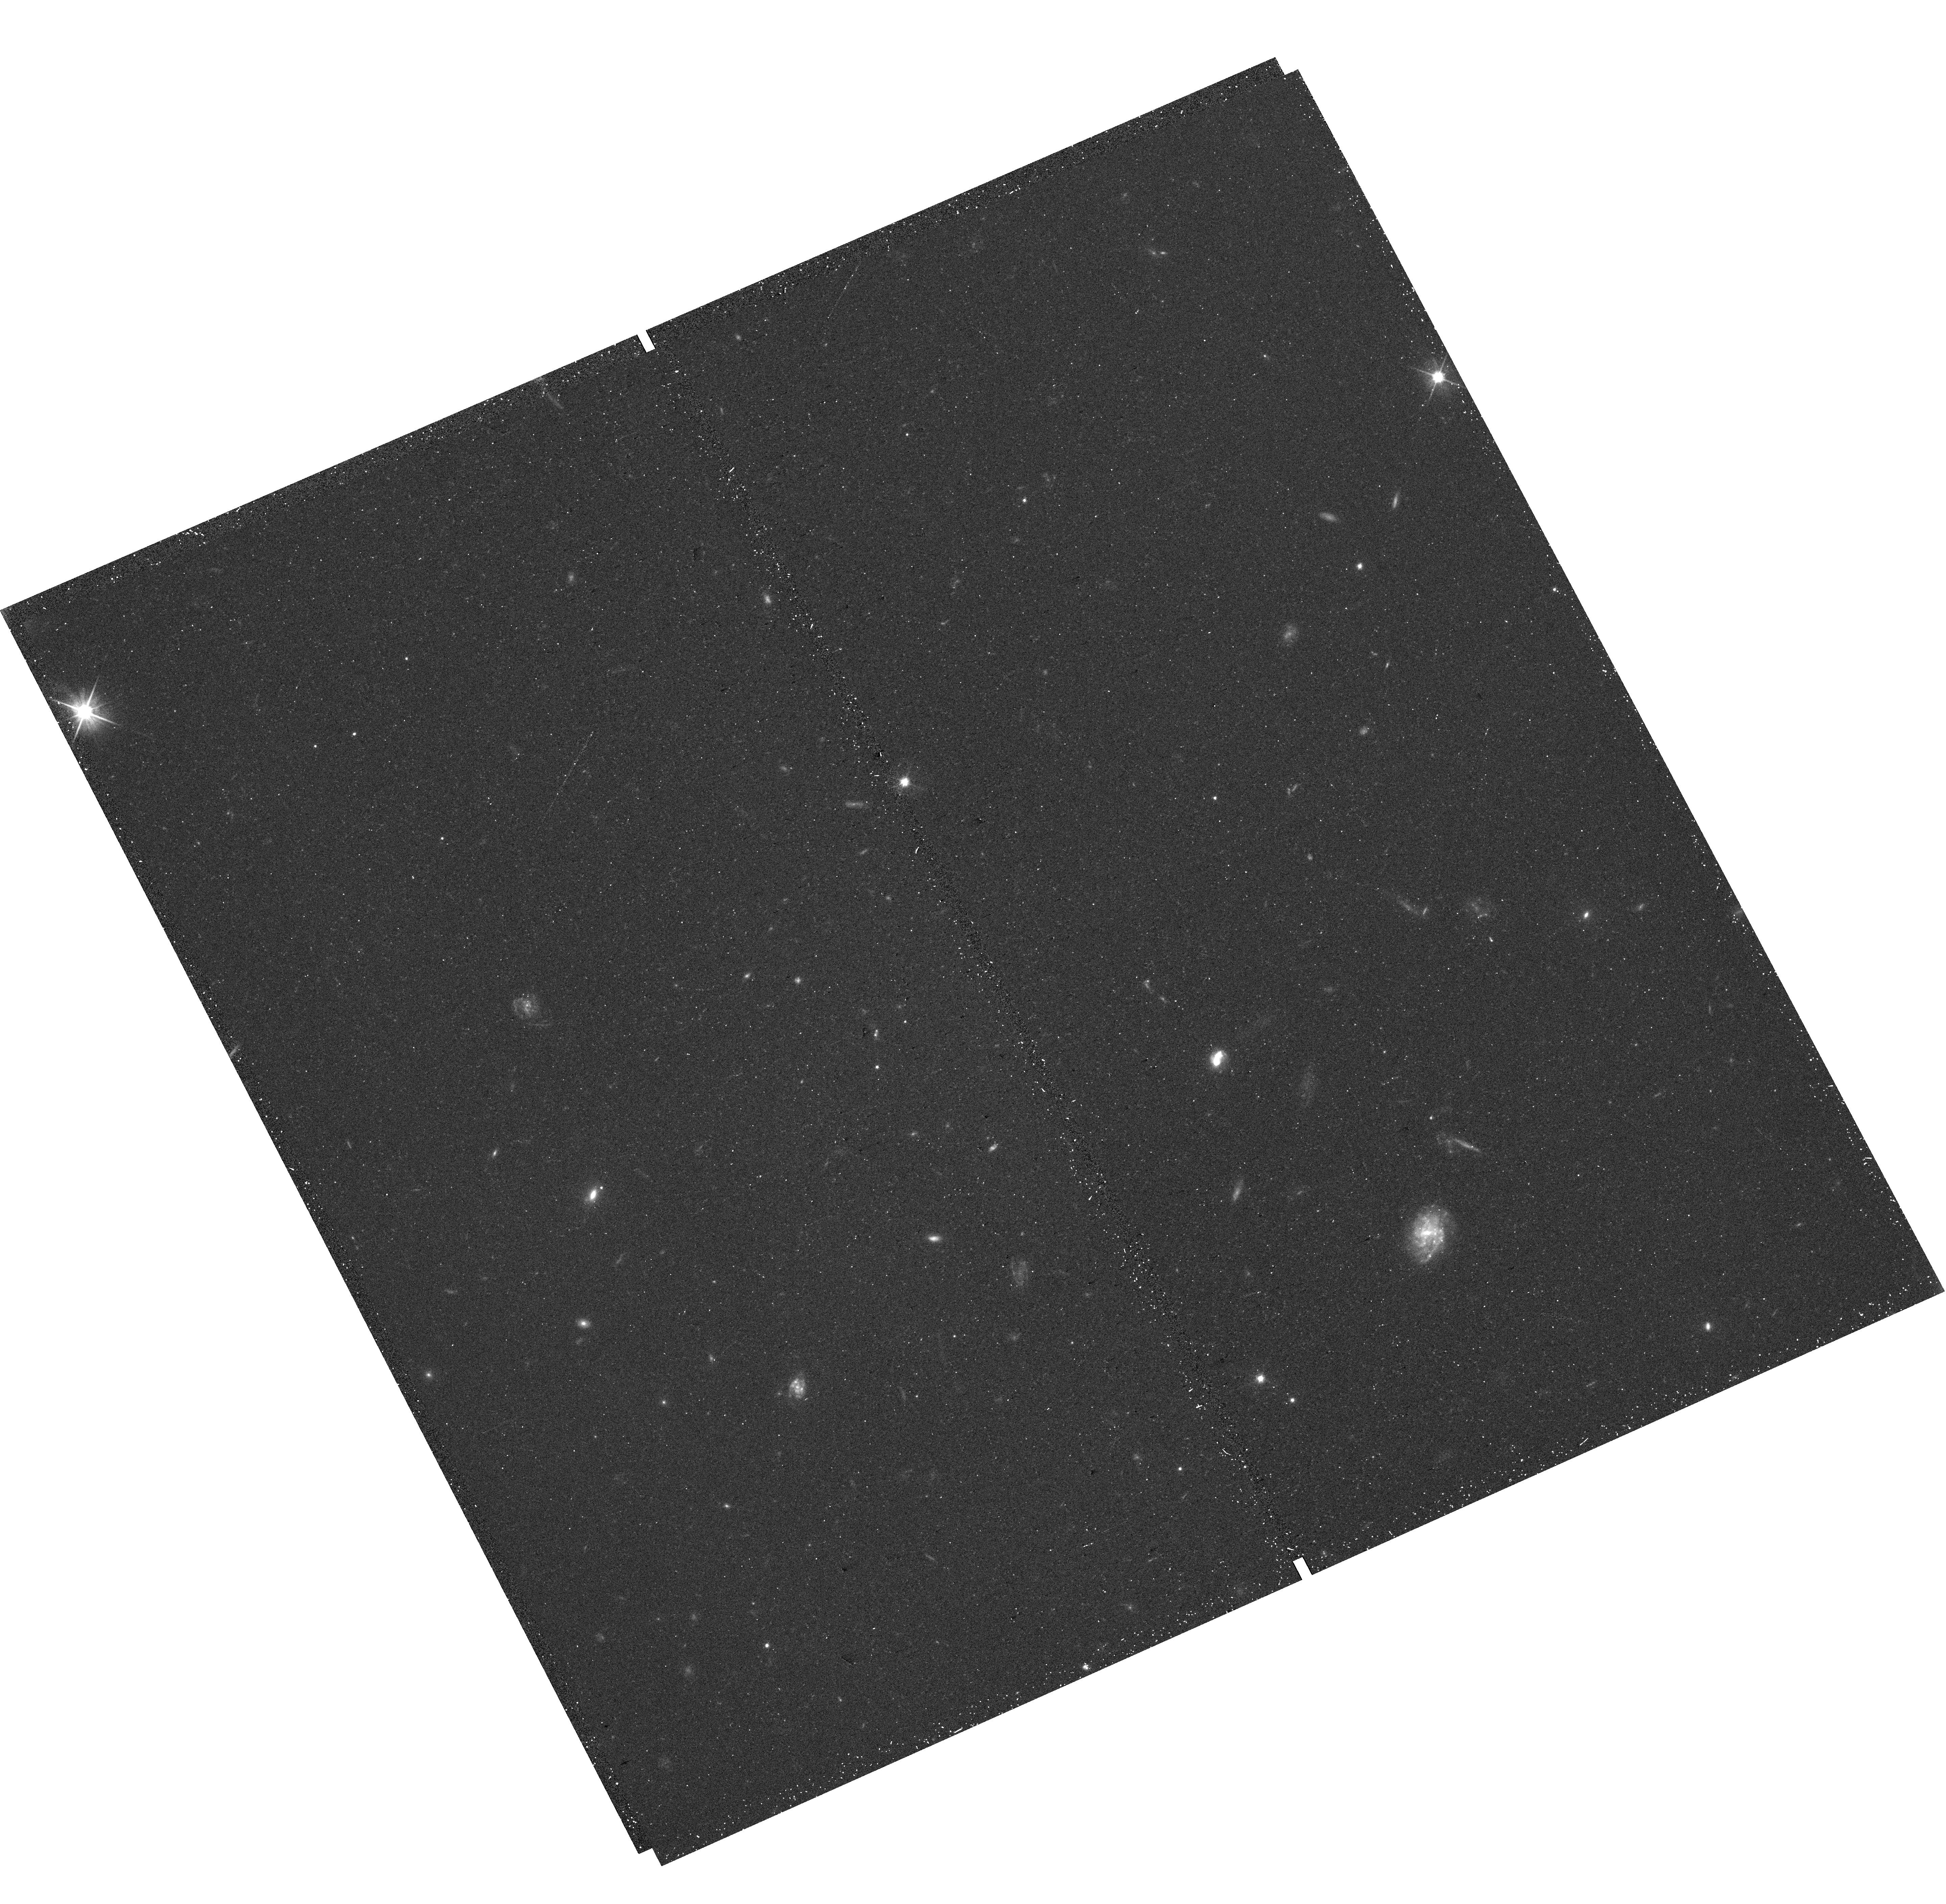
Target: field at RA 20.506°, Dec 26.344°
Instrument: WFC3/UVIS
Filter: F606W
Exposure: 18 min
Observation ID: hst_17316_02_wfc3_uvis_f606w_if4602

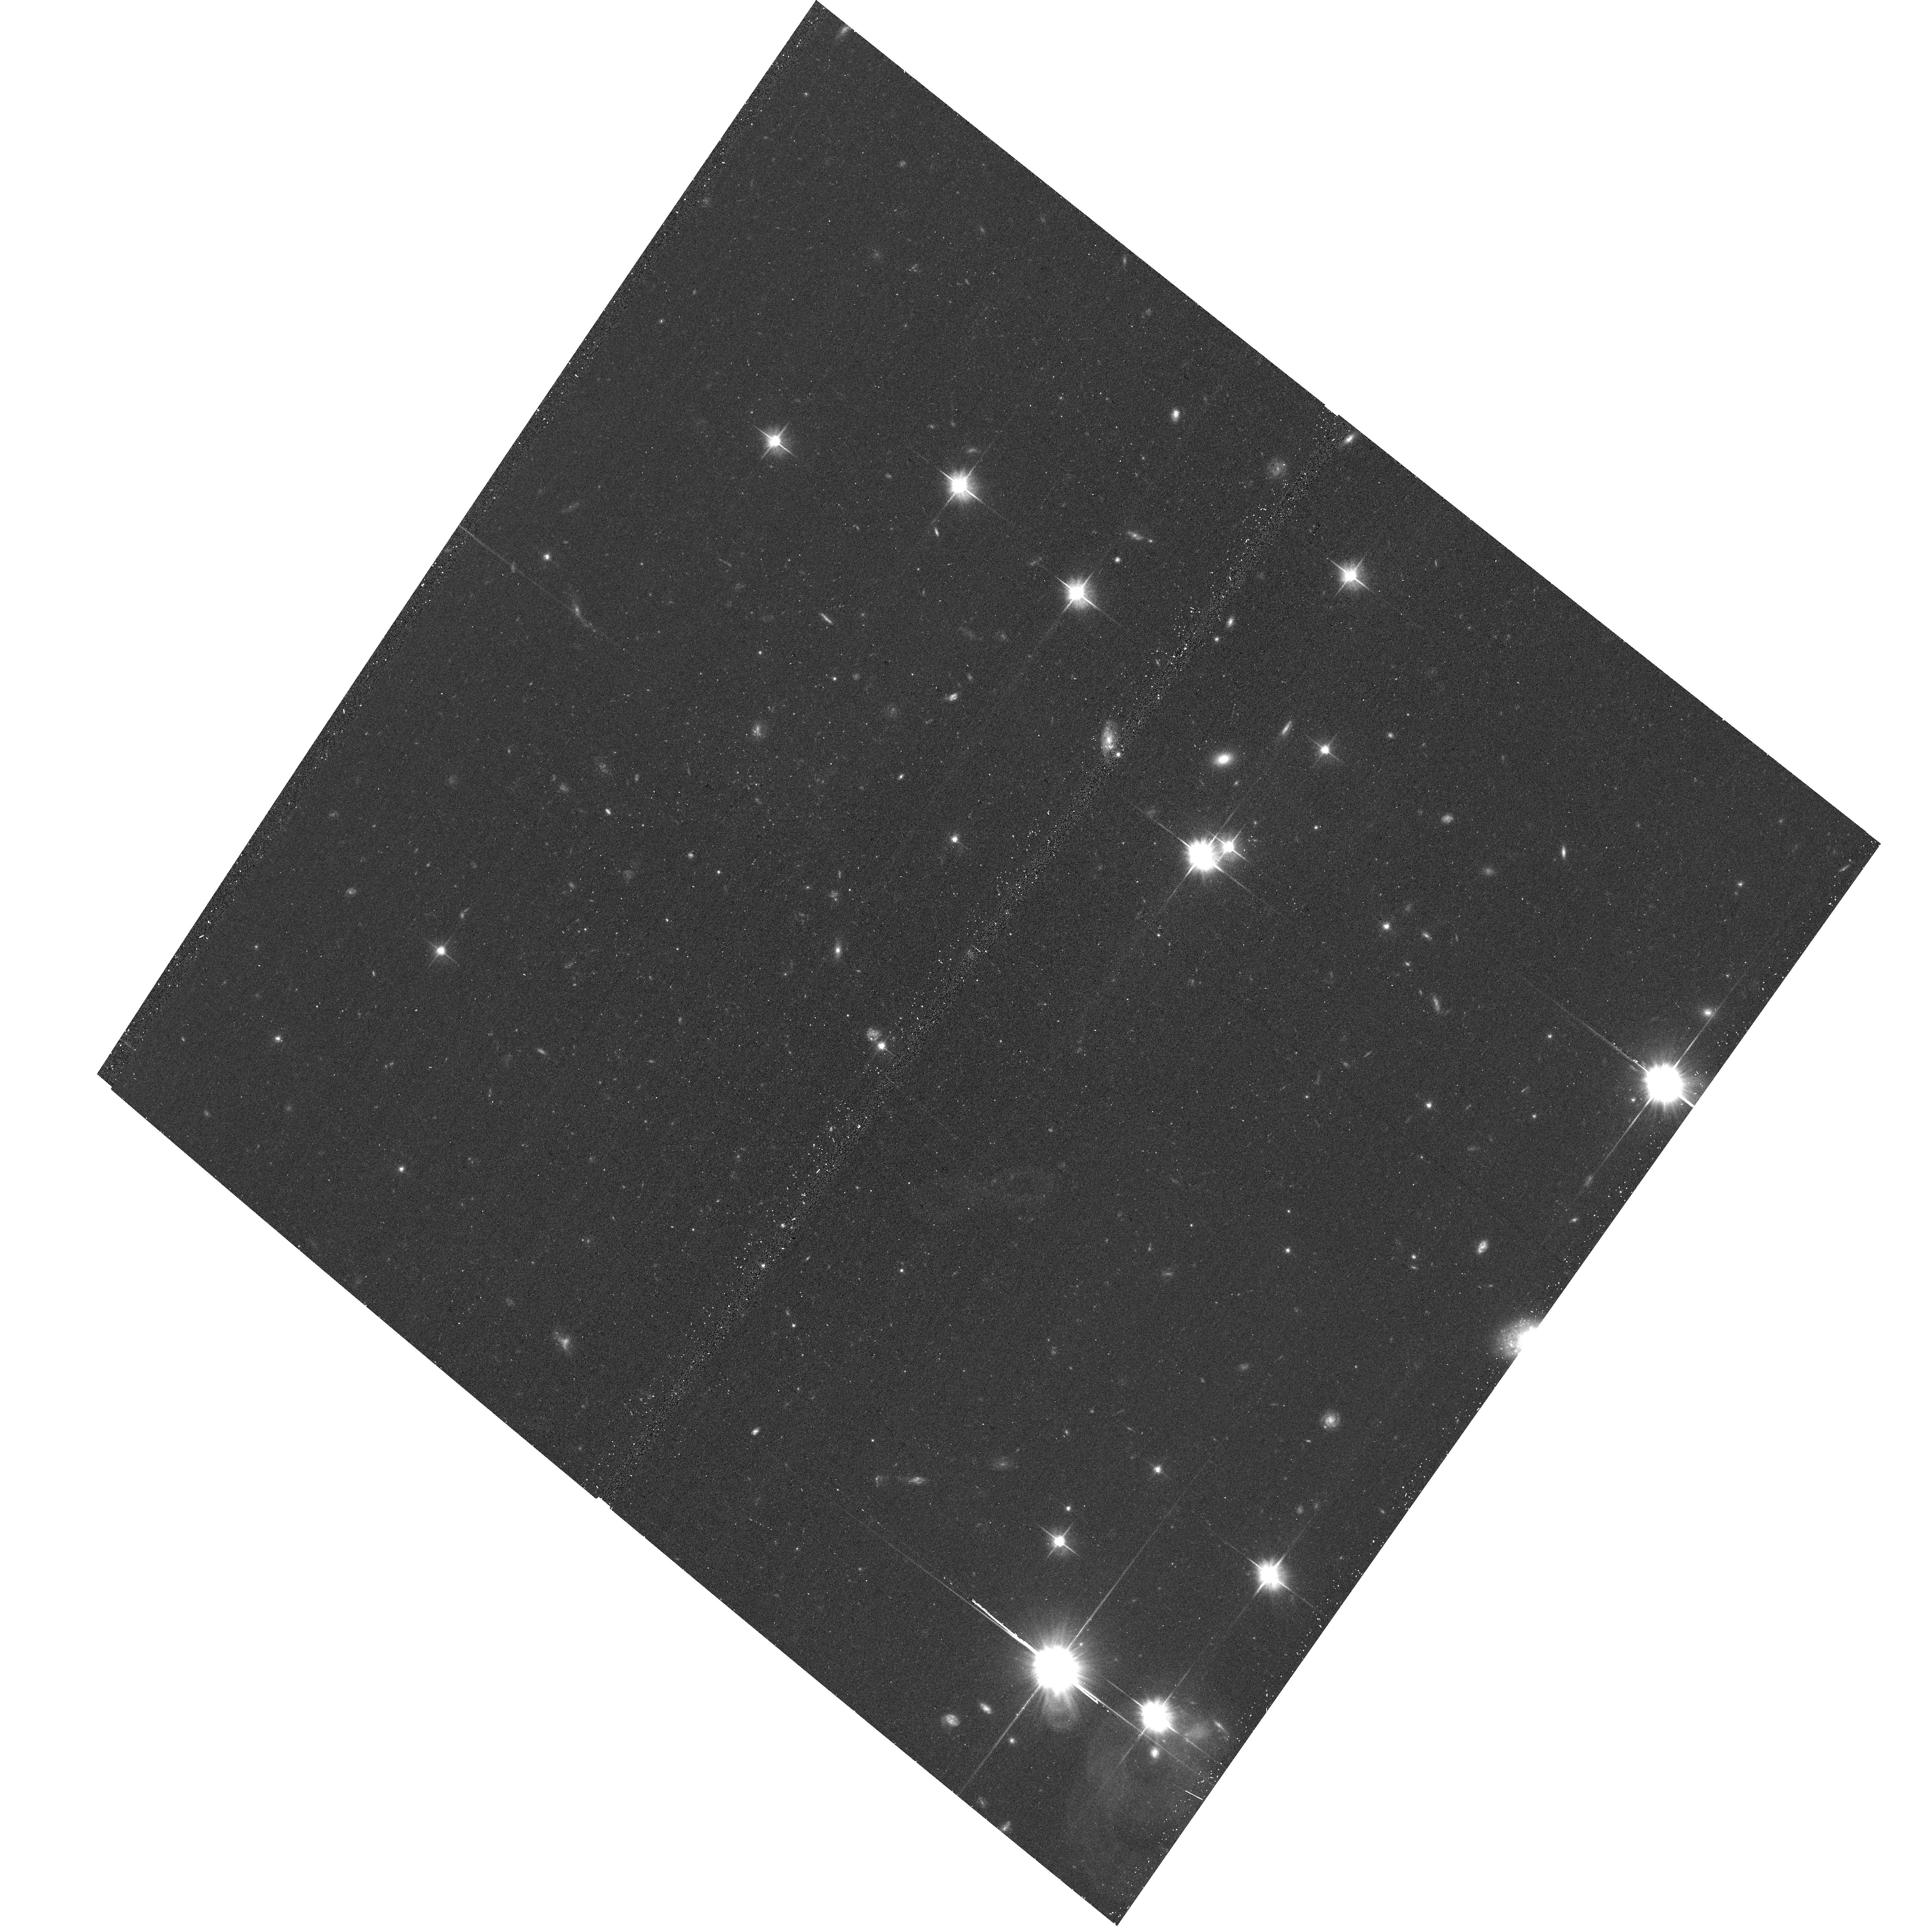
Target: PEGASUS-V
Instrument: ACS/WFC
Filter: F606W
Exposure: 16 min
Observation ID: hst_17316_01_acs_wfc_f606w_jf4601

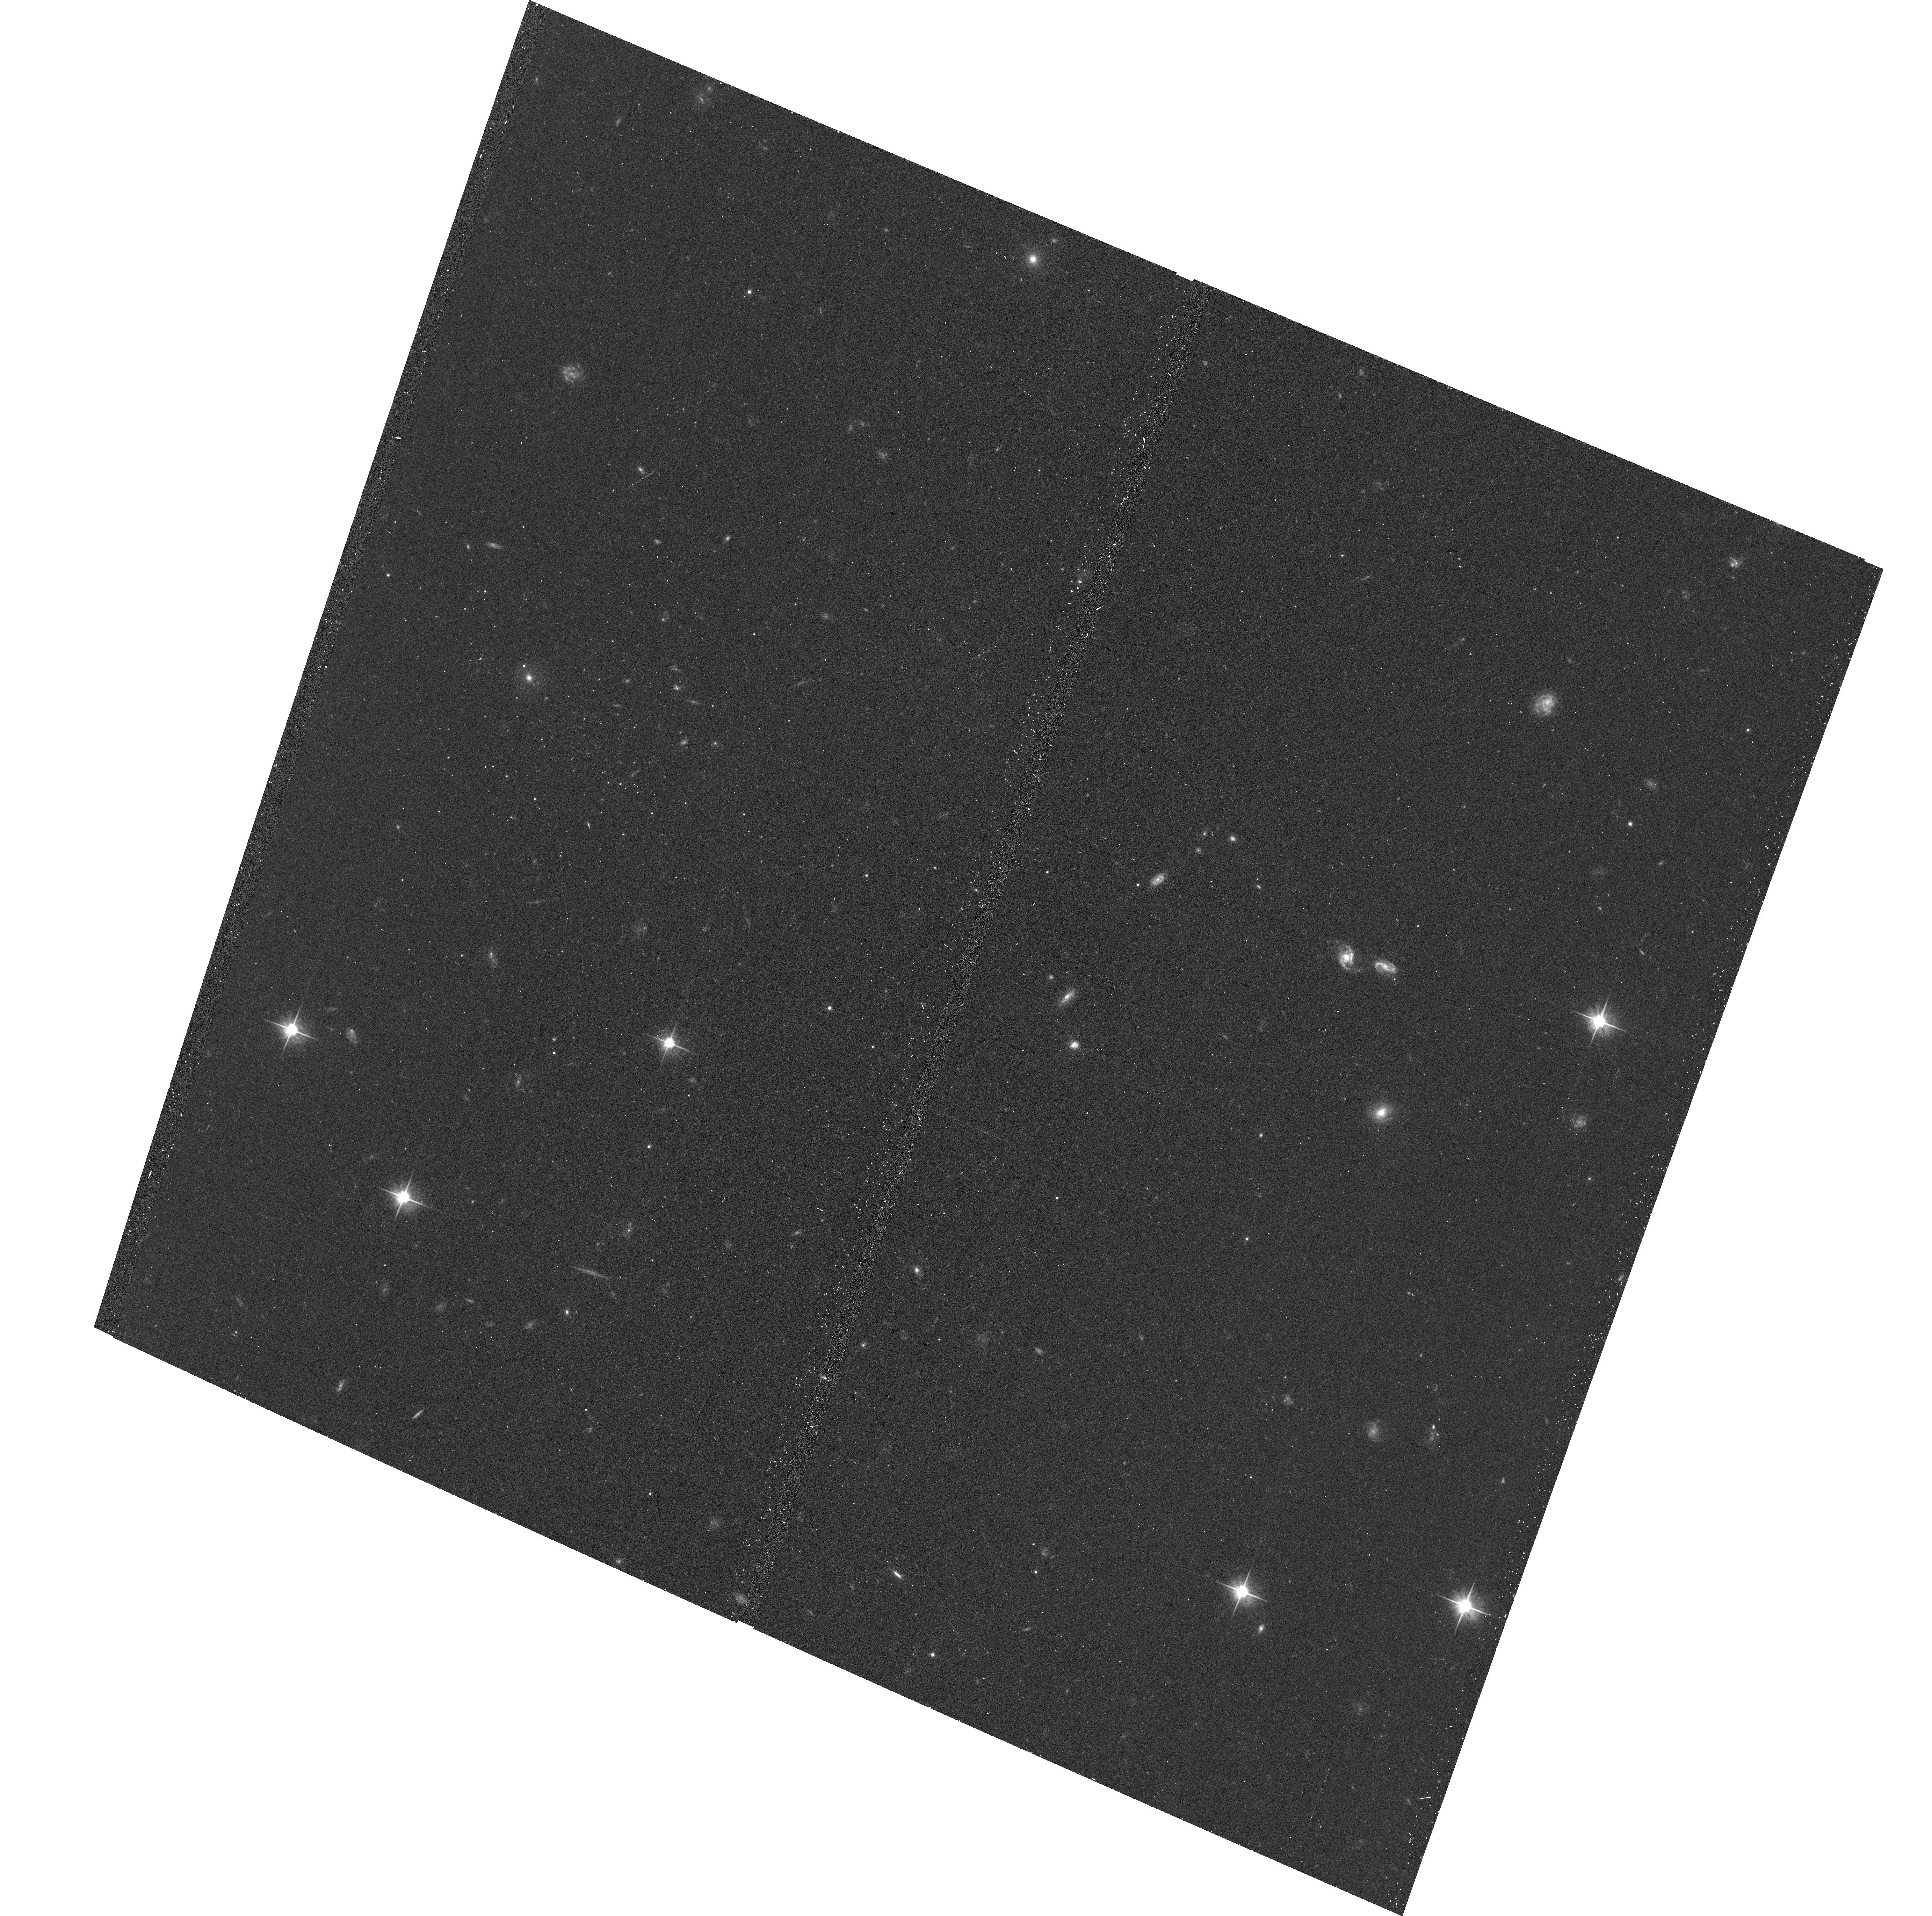
Target: PISCES-VII
Instrument: ACS/WFC
Filter: F606W
Exposure: 16 min
Observation ID: hst_17316_02_acs_wfc_f606w_jf4602

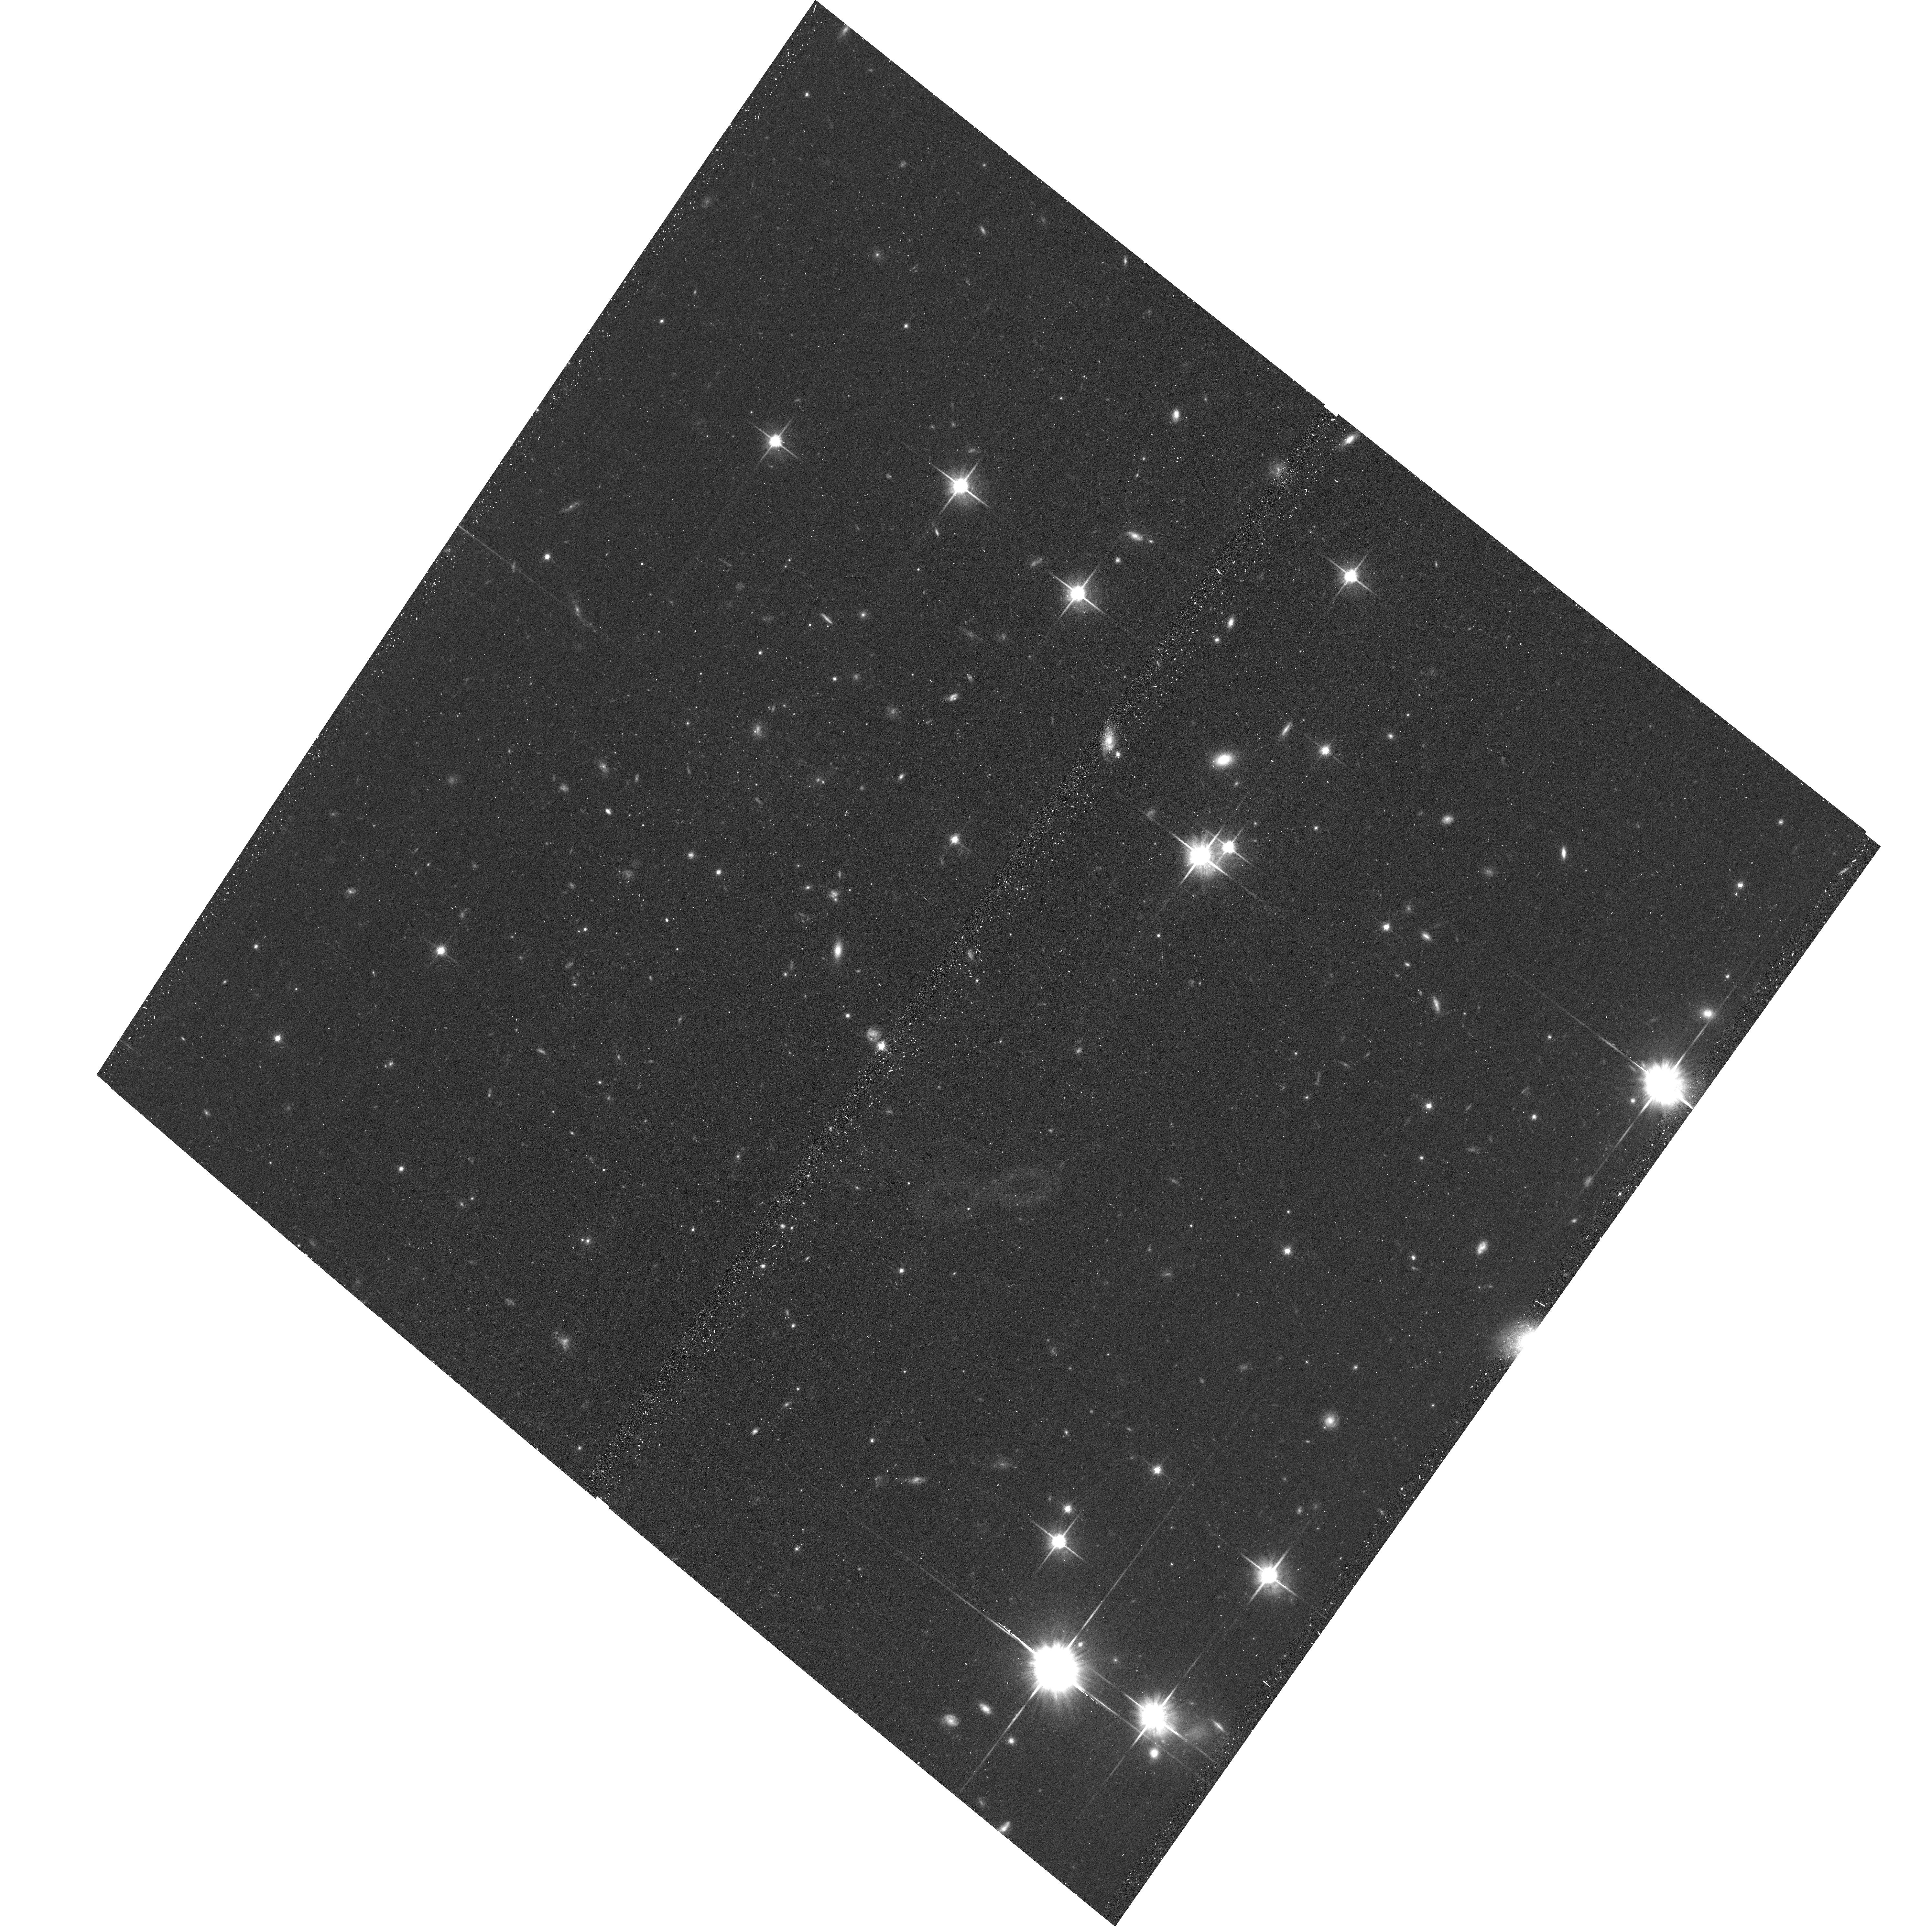
Target: PEGASUS-V
Instrument: ACS/WFC
Filter: F814W
Exposure: 18 min
Observation ID: hst_17316_01_acs_wfc_f814w_jf4601

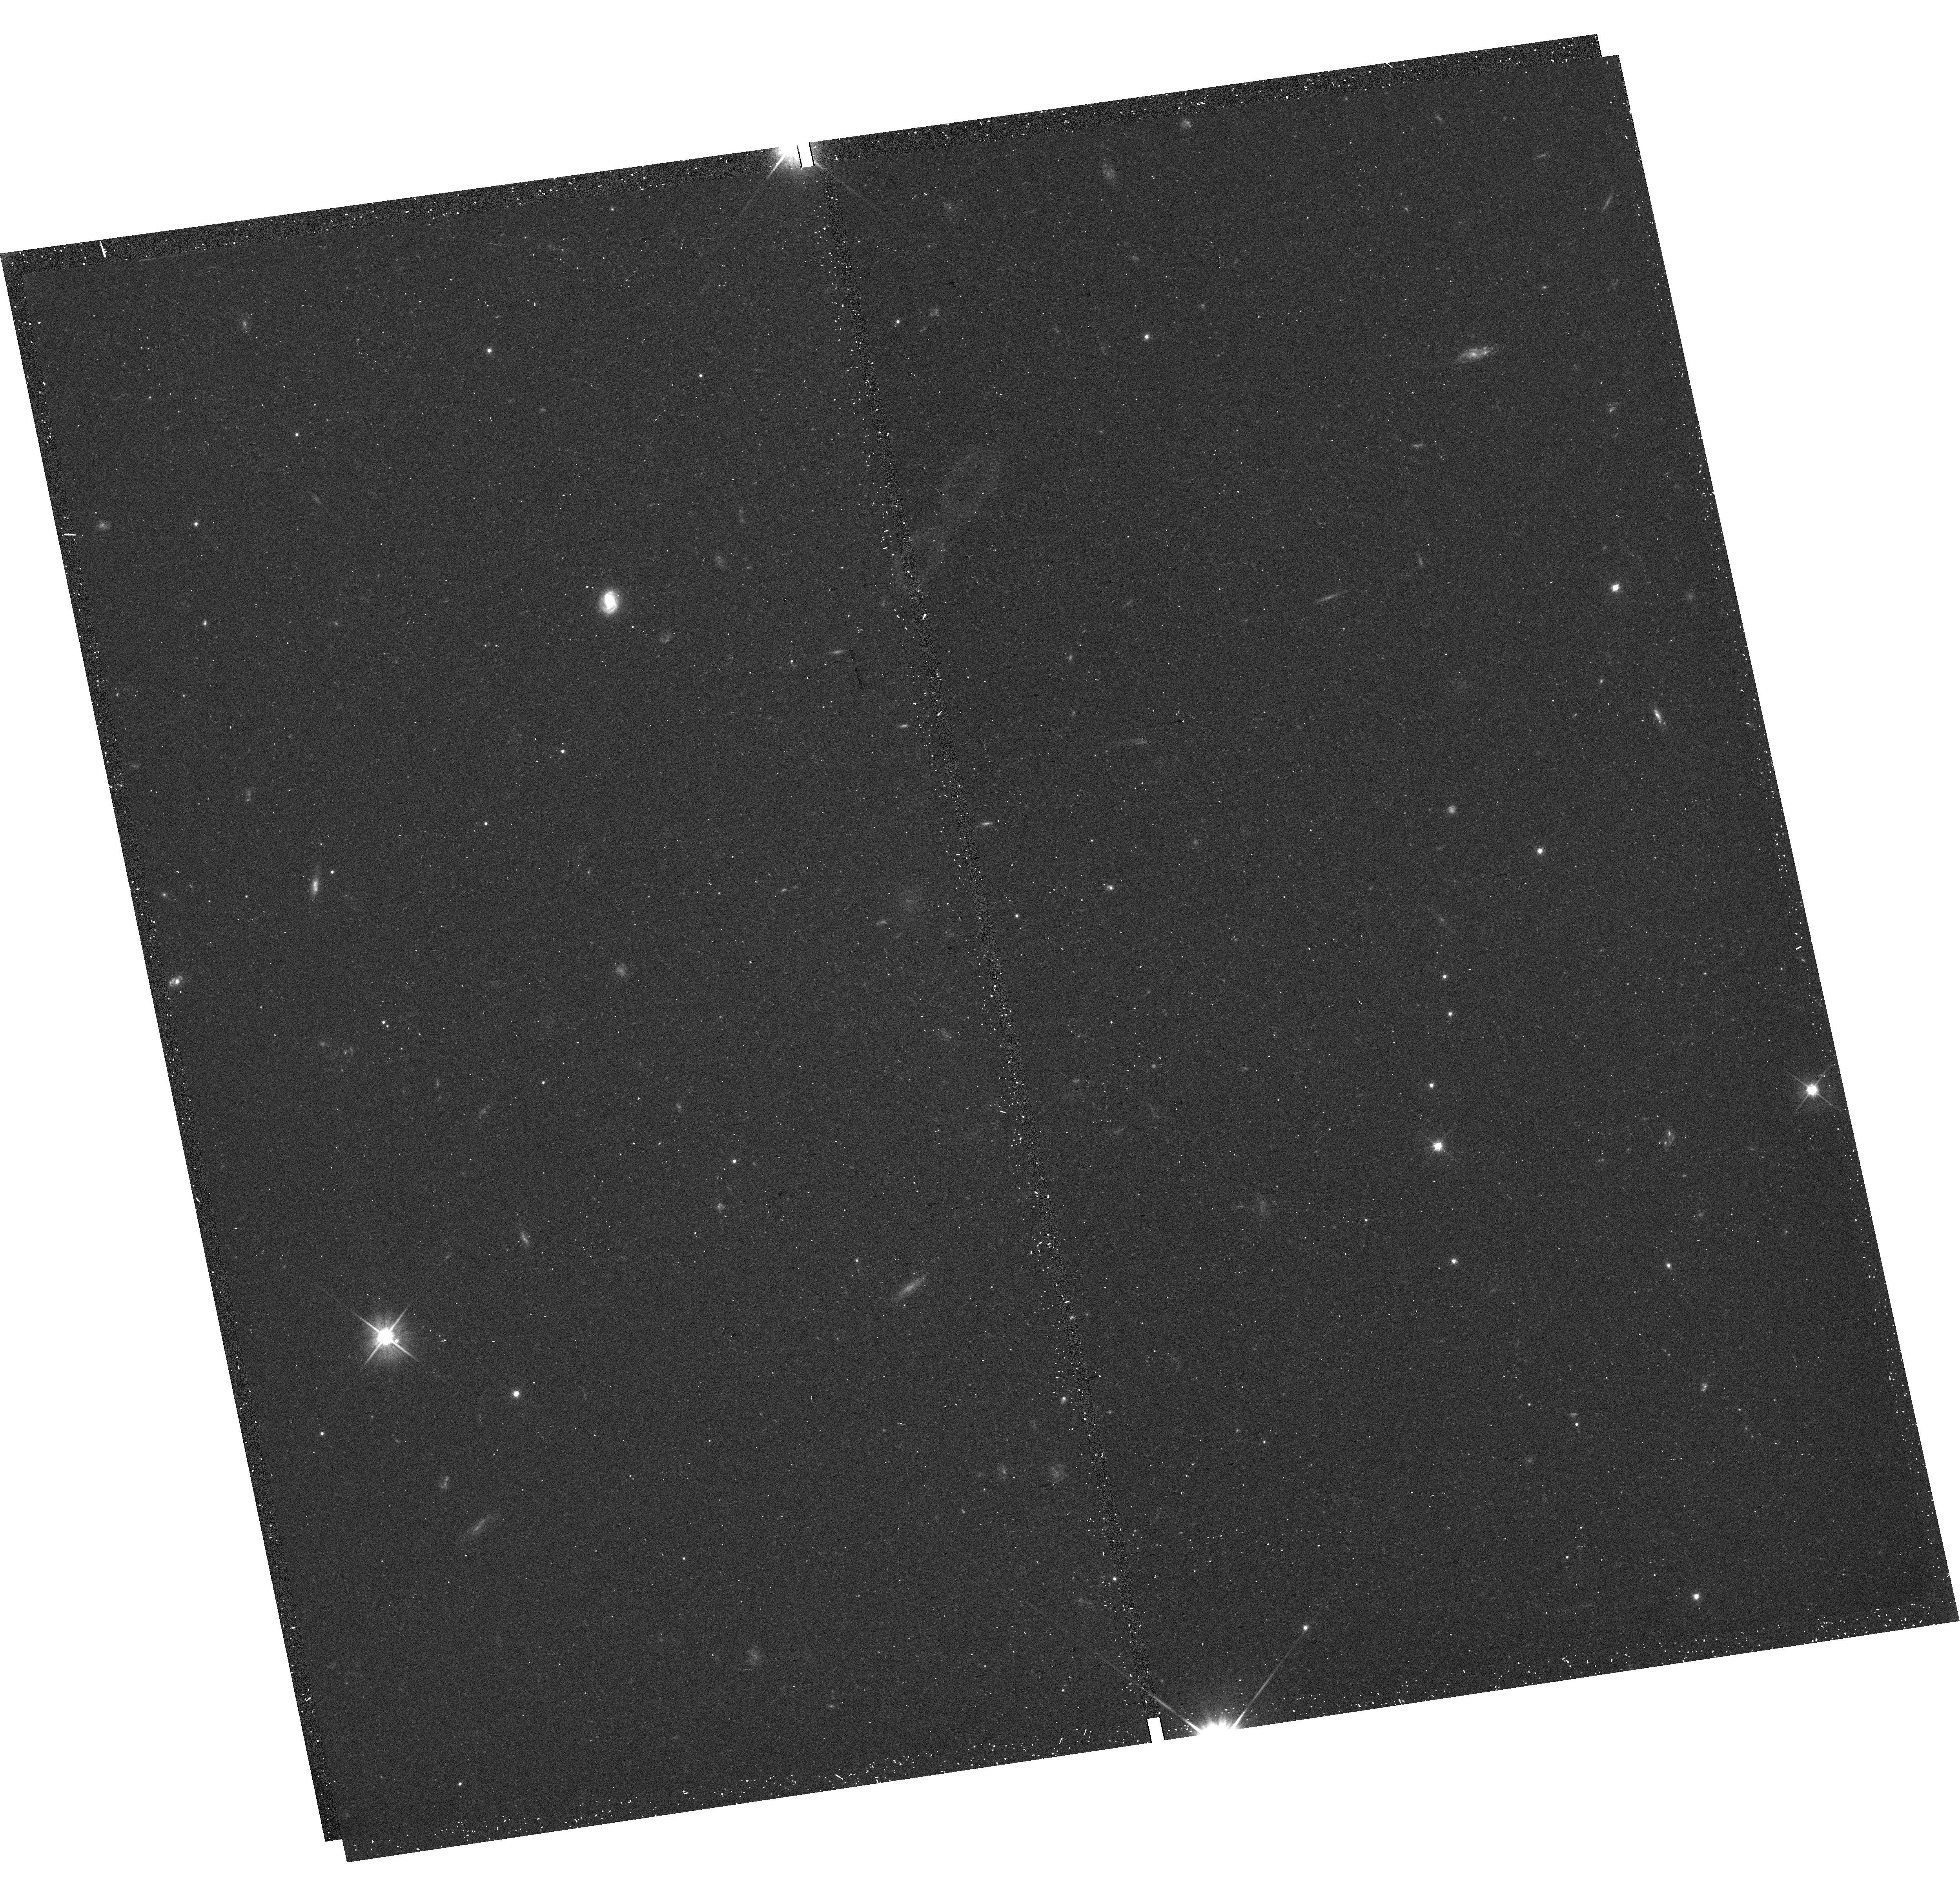
Target: field at RA 349.721°, Dec 33.336°
Instrument: WFC3/UVIS
Filter: F606W
Exposure: 18 min
Observation ID: hst_17316_01_wfc3_uvis_f606w_if4601

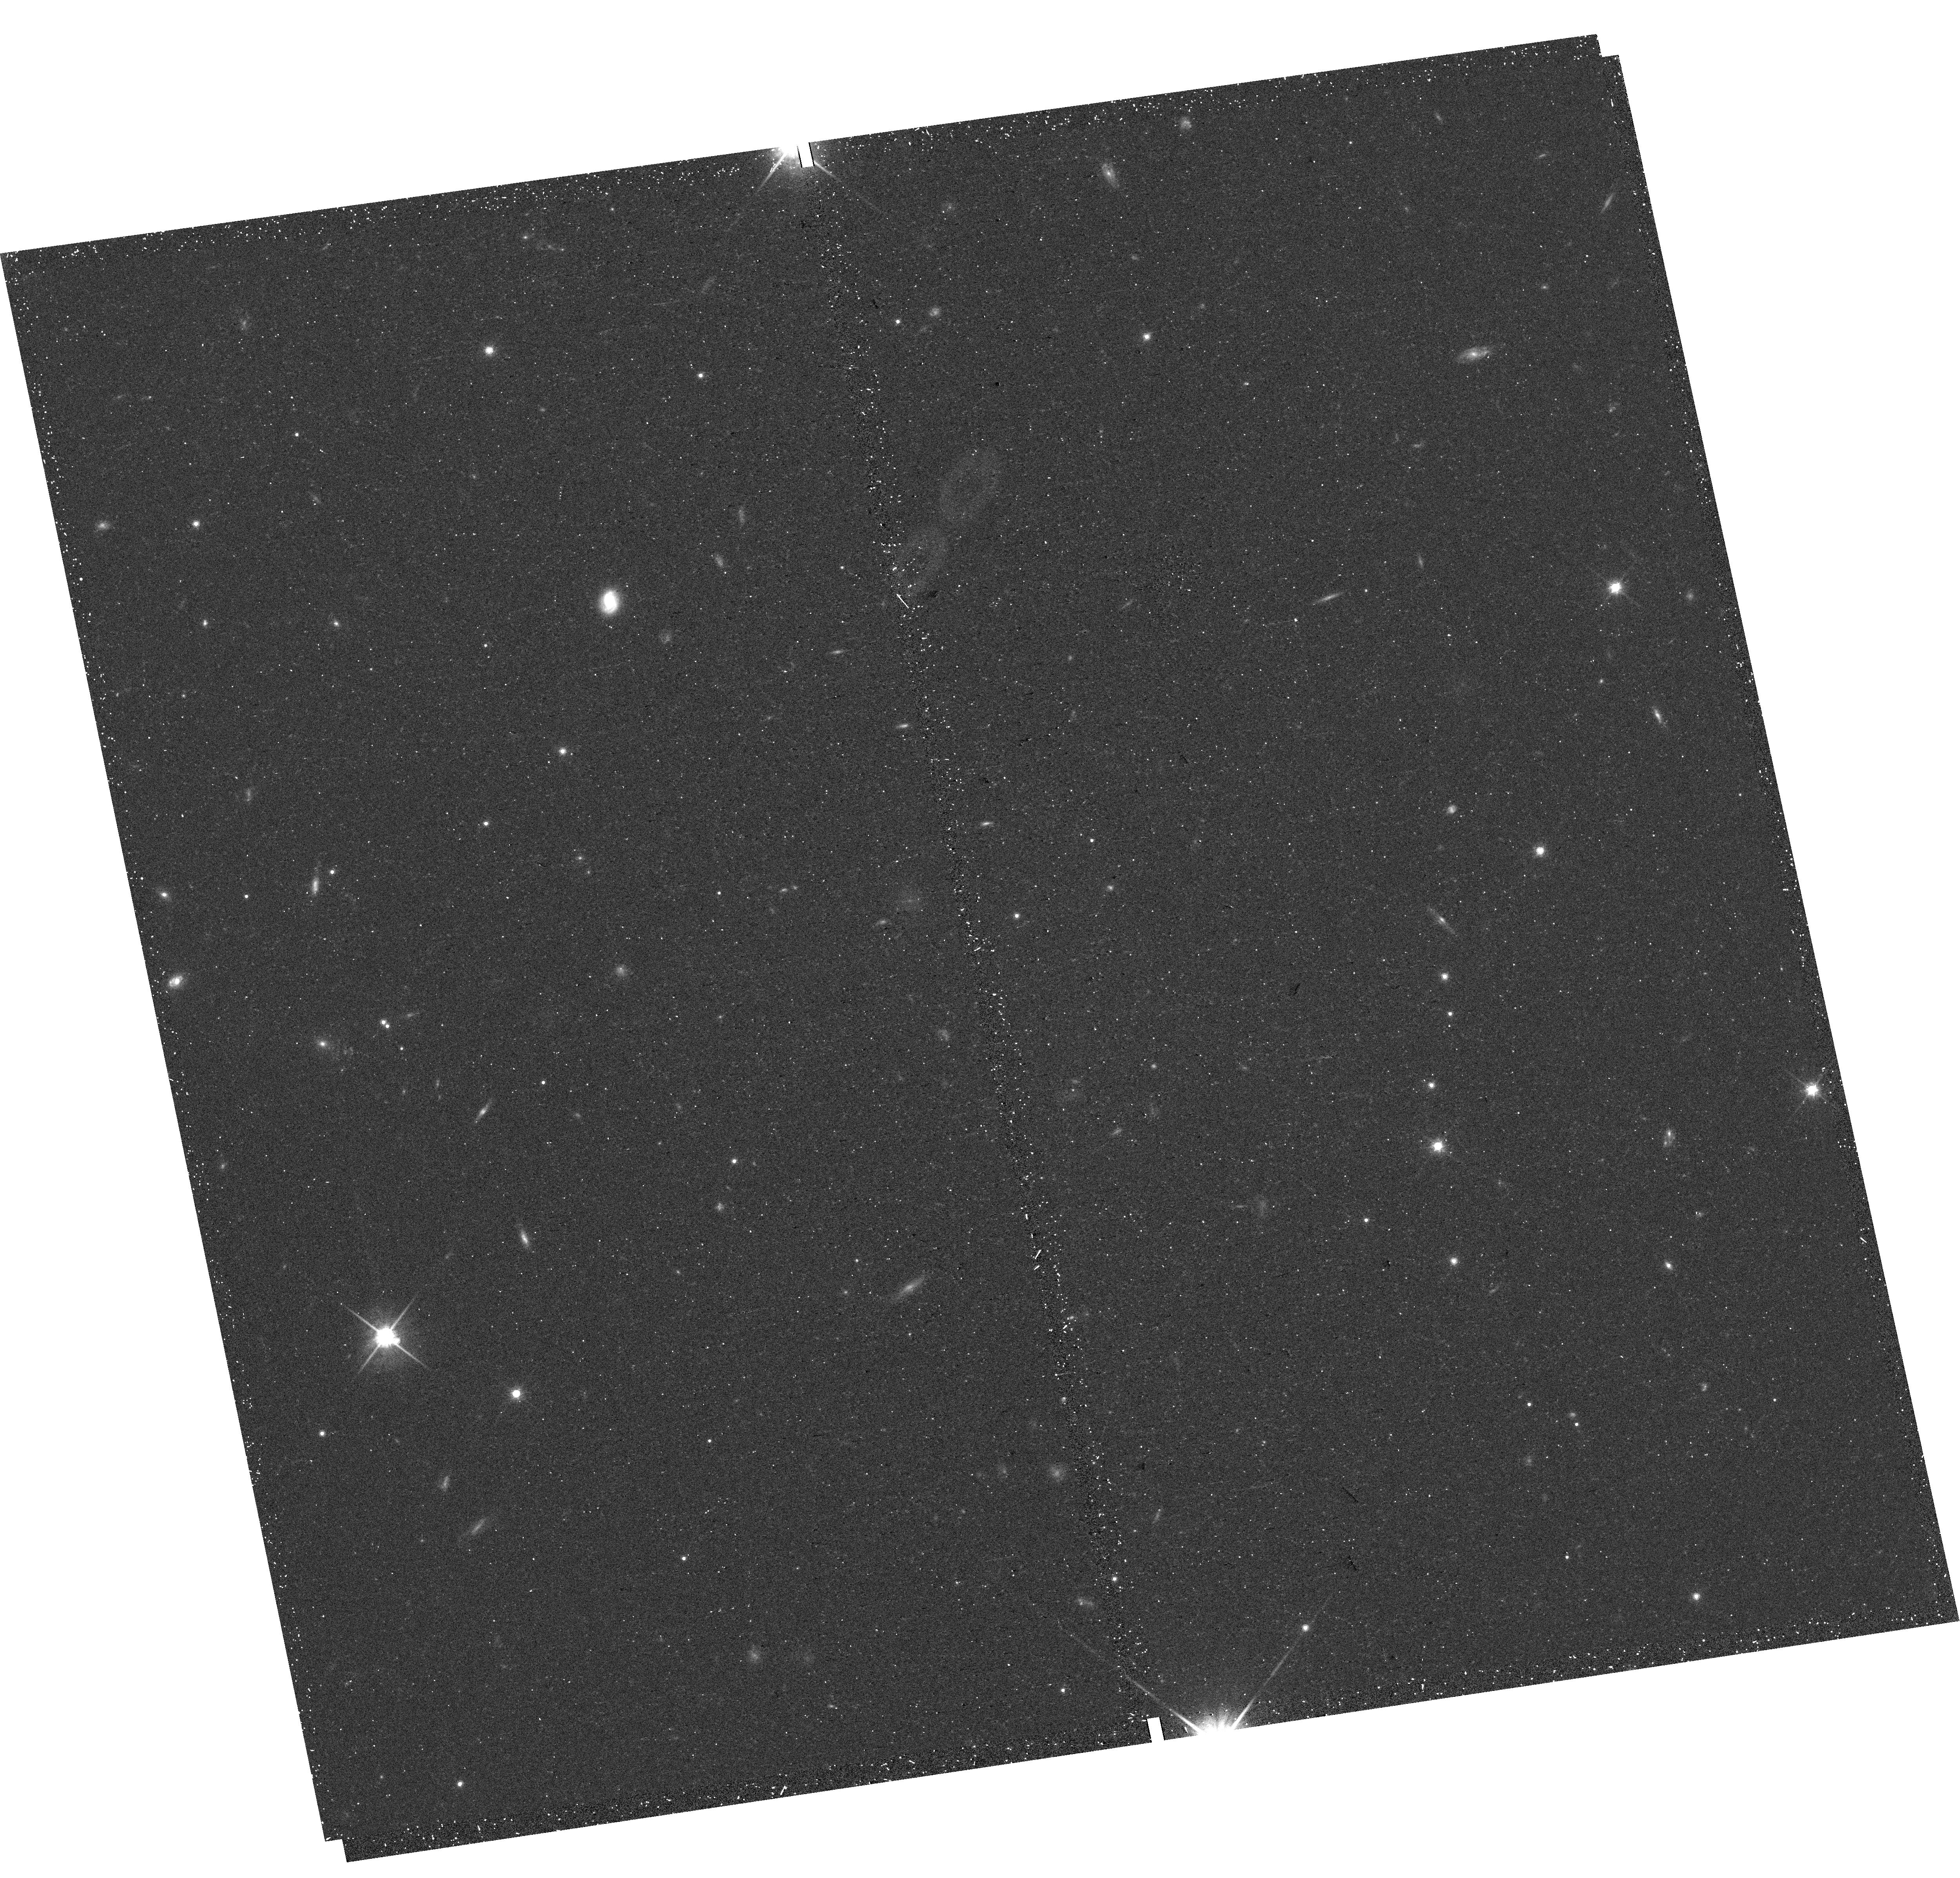
Target: field at RA 349.720°, Dec 33.335°
Instrument: WFC3/UVIS
Filter: F814W
Exposure: 21 min
Observation ID: hst_17316_01_wfc3_uvis_f814w_if4601

Quenching in the lowest mass galaxies at the edge of the Local Group (PI: Jones, Michael Gordon)

We request 10.5 h of VLA D-array time and 2 HST orbits in order to constrain the neutral gas content and stellar populations of three recently discovered ultra-faint dwarf galaxies (UFDs) at the edge of the Local Group. UFDs are the lowest mass galaxies that exist and our standard framework of galaxy evolution and cosmology predicts that they should be permanently quenched by cosmic reionization. However, the discovery of Pegasus W, a UFD that has evidence for recent star formation, has called this longstanding prediction into question. Here we target Pegasus W and two other recently discovered UFDs to conclusively address whether or not they contain HI gas, which could provide fuel for ongoing star formation, and whether there is evidence for populations of young stars in their color--magnitude diagrams. If they do contain gas, these UFDs may be fainter analogs of the Phoenix dwarf, which appears to be in the process of losing its gas. Discovering HI gas or young stellar populations in (or around) any of these systems would reinforce the recent findings for Pegasus W and would force a rethink of our longstanding assumptions about reionization and the evolution of the lowest mass galaxies.